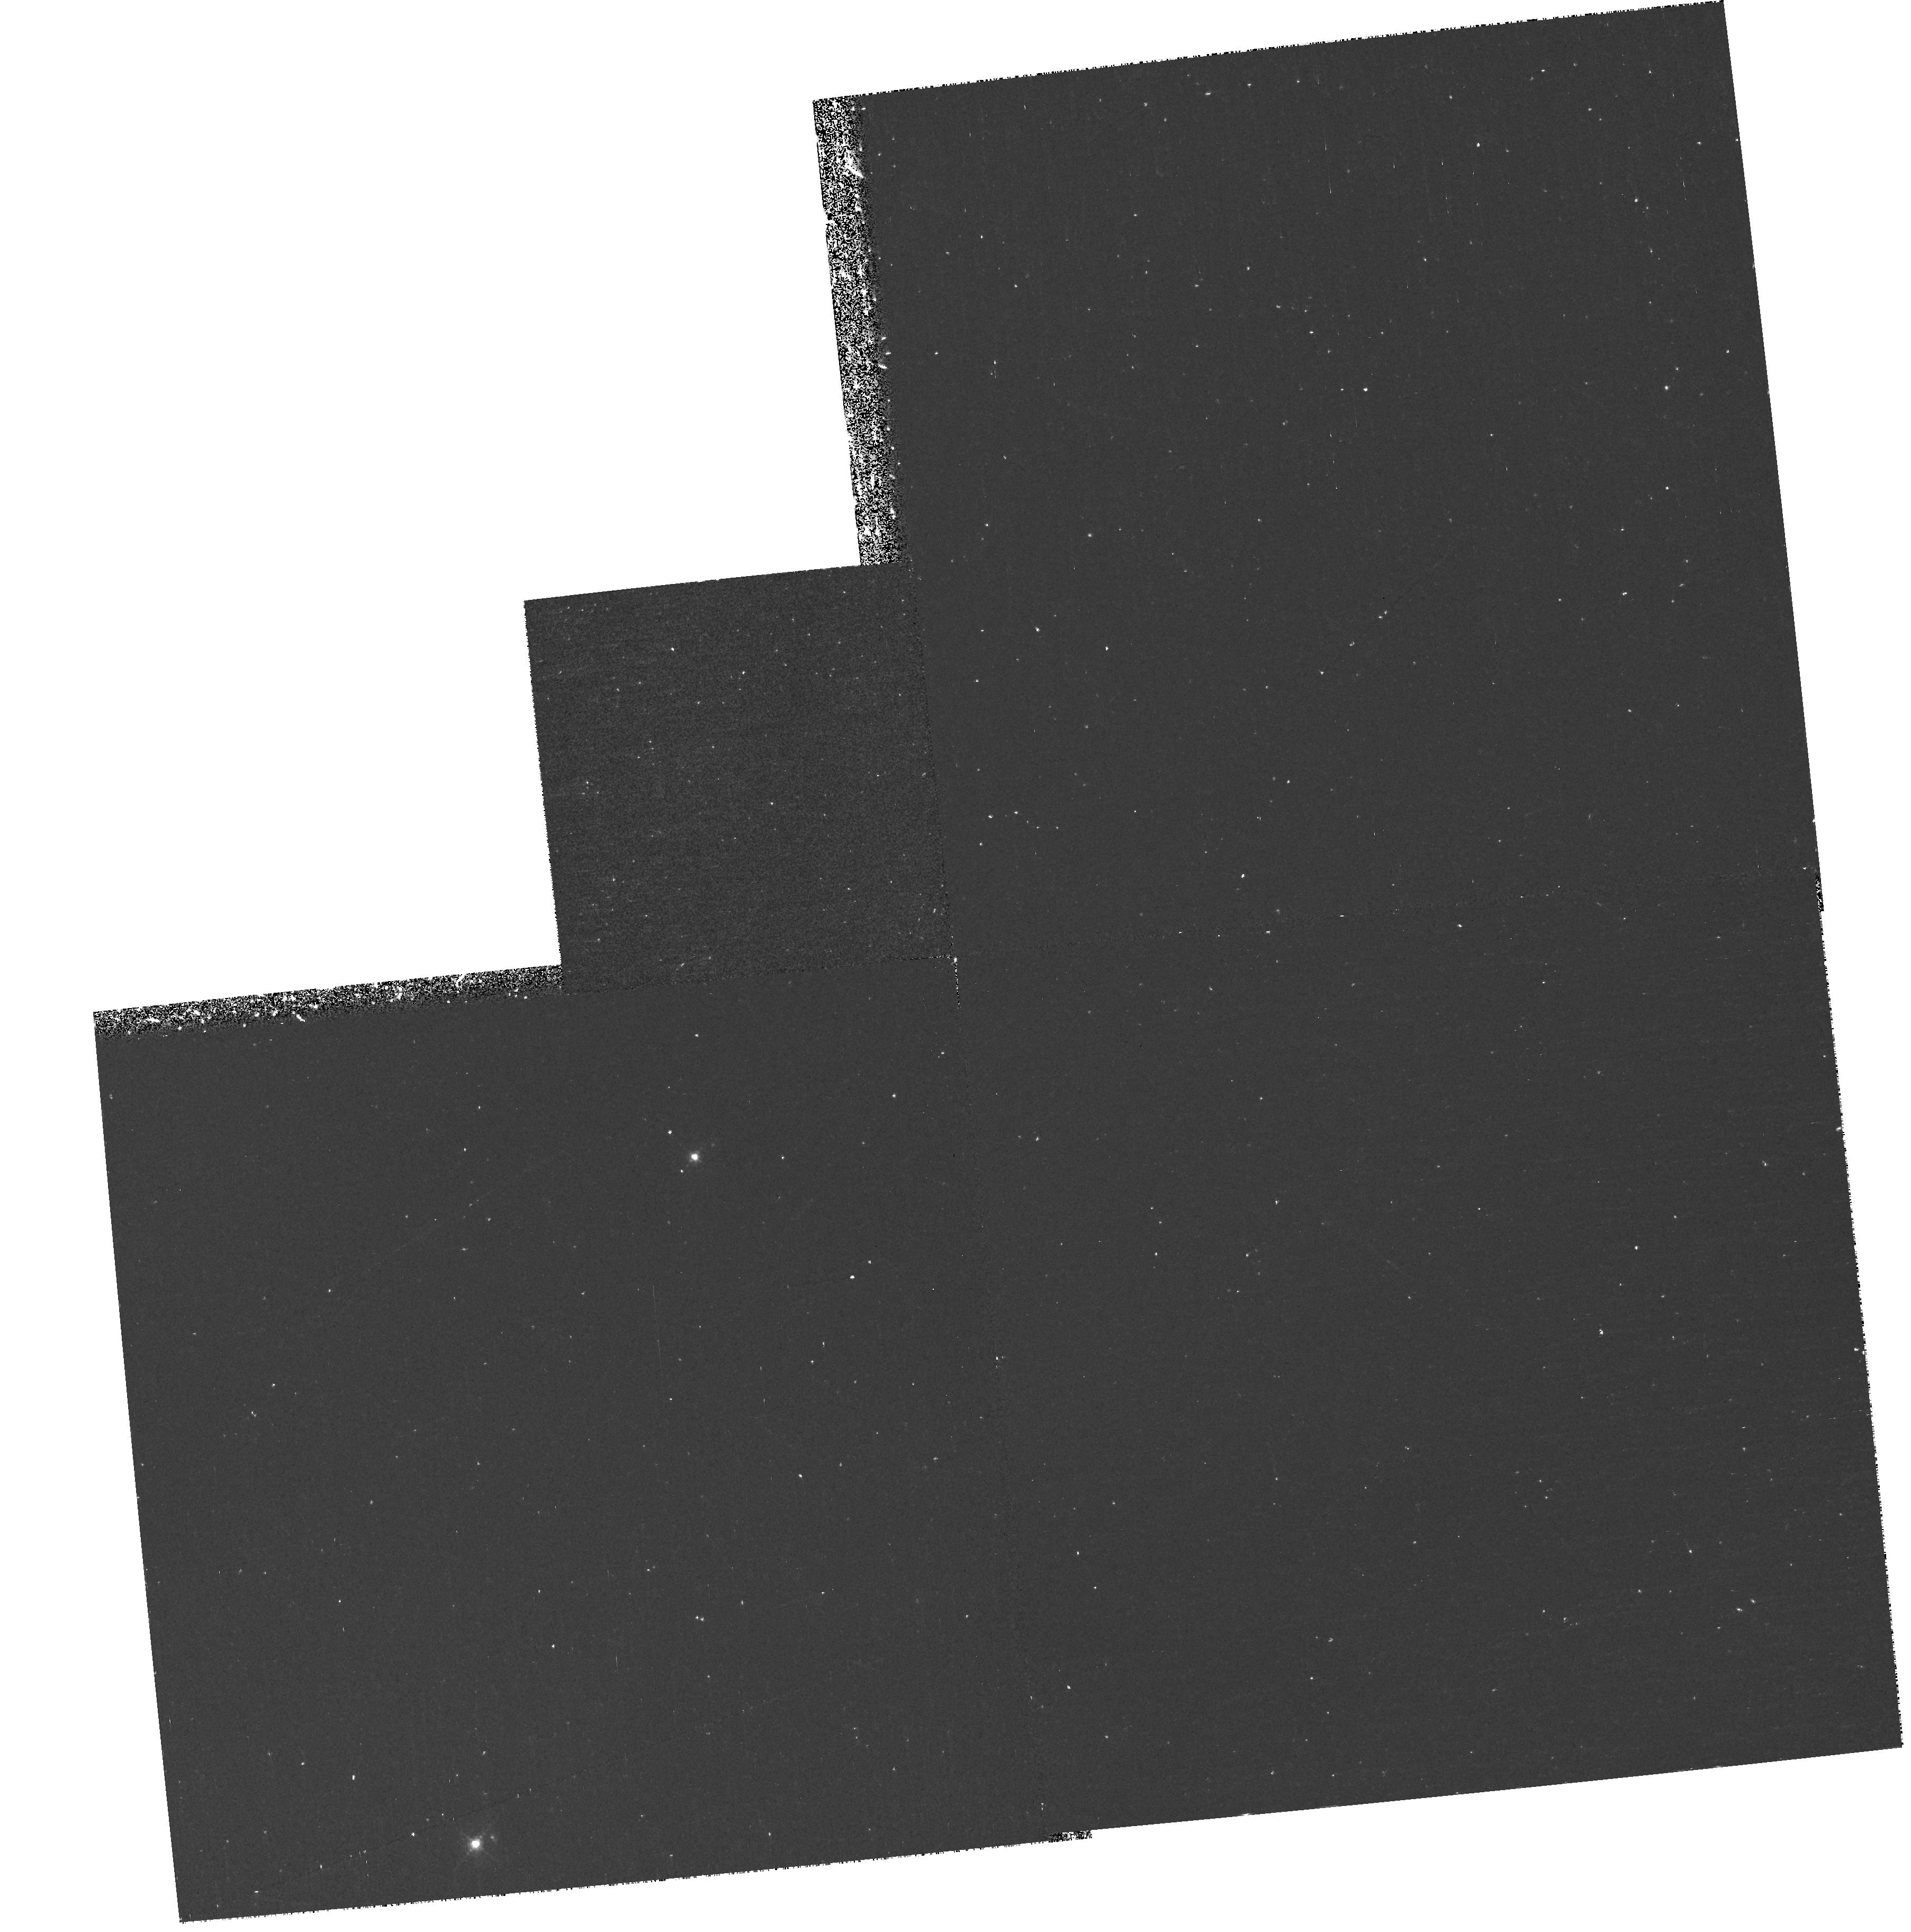
Target: NGC7293-OFFSETD. Instrument: WFPC2/PC. Filter: F502N. Exposure: 37 min. Observation ID: hst_9489_01_wfpc2_pc_f502n_u6l901

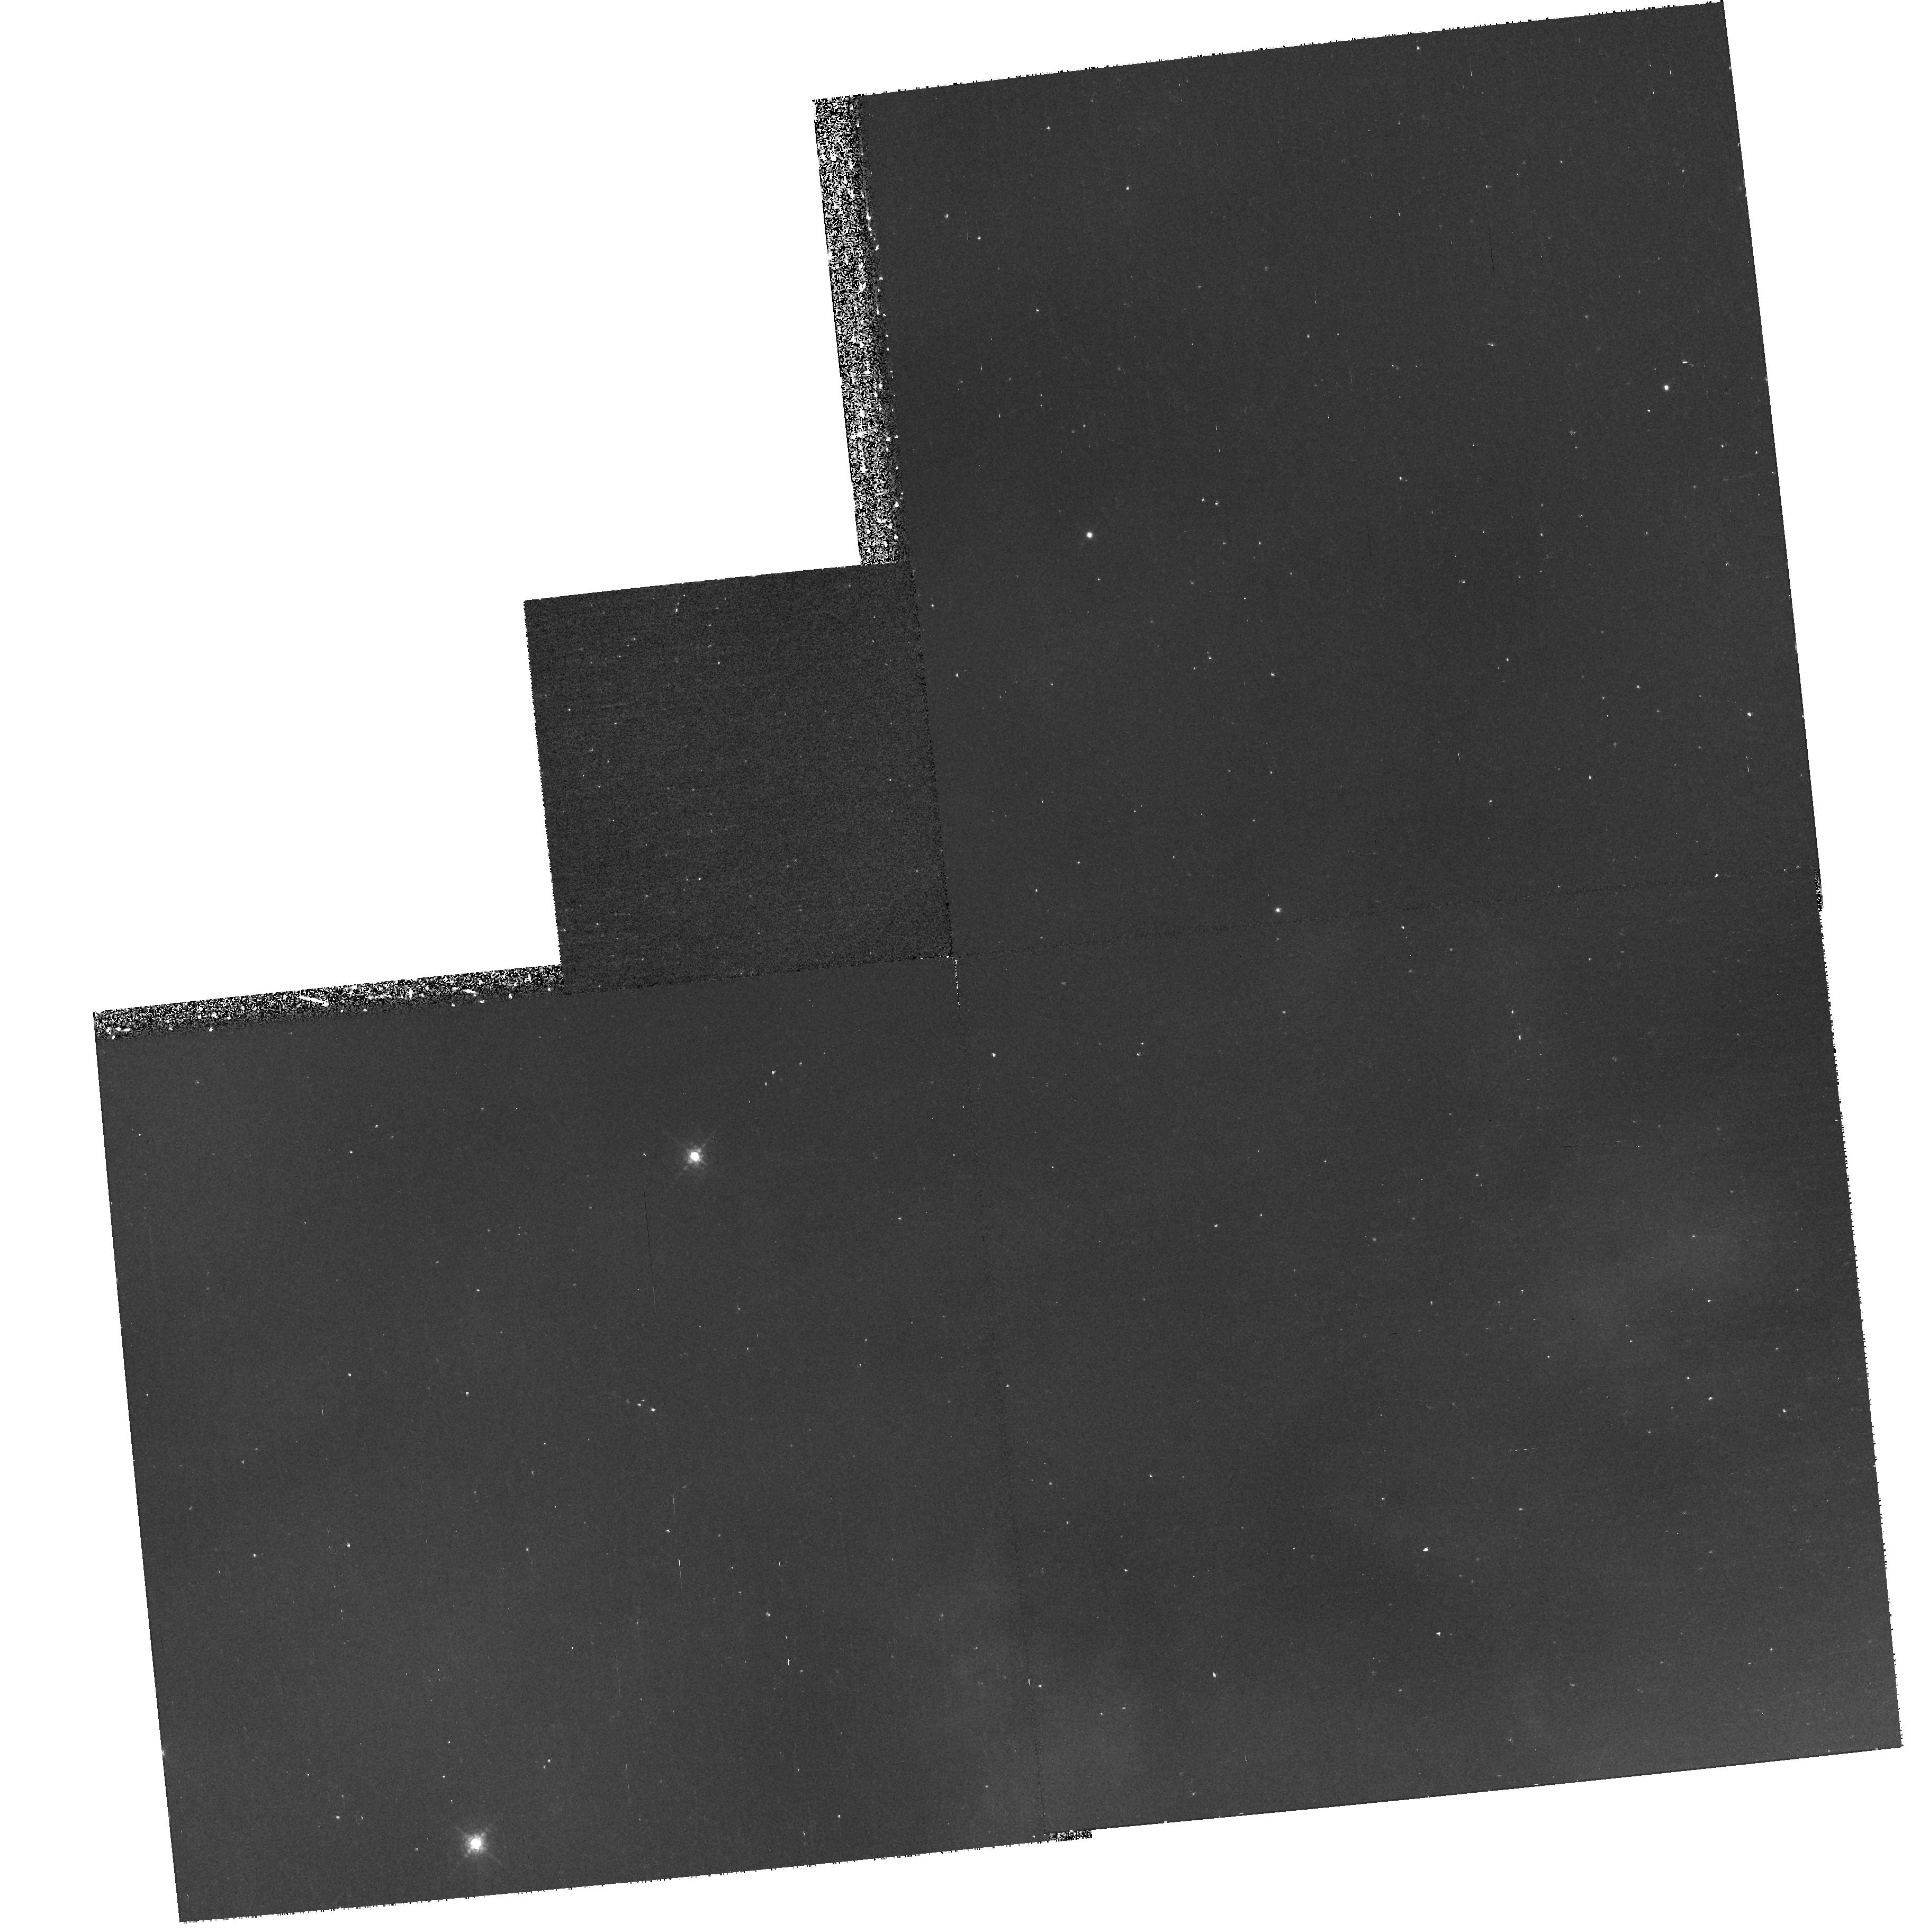
Target: NGC7293-OFFSETD. Instrument: WFPC2/PC. Filter: F658N. Exposure: 37 min. Observation ID: hst_9489_02_wfpc2_pc_f658n_u6l902

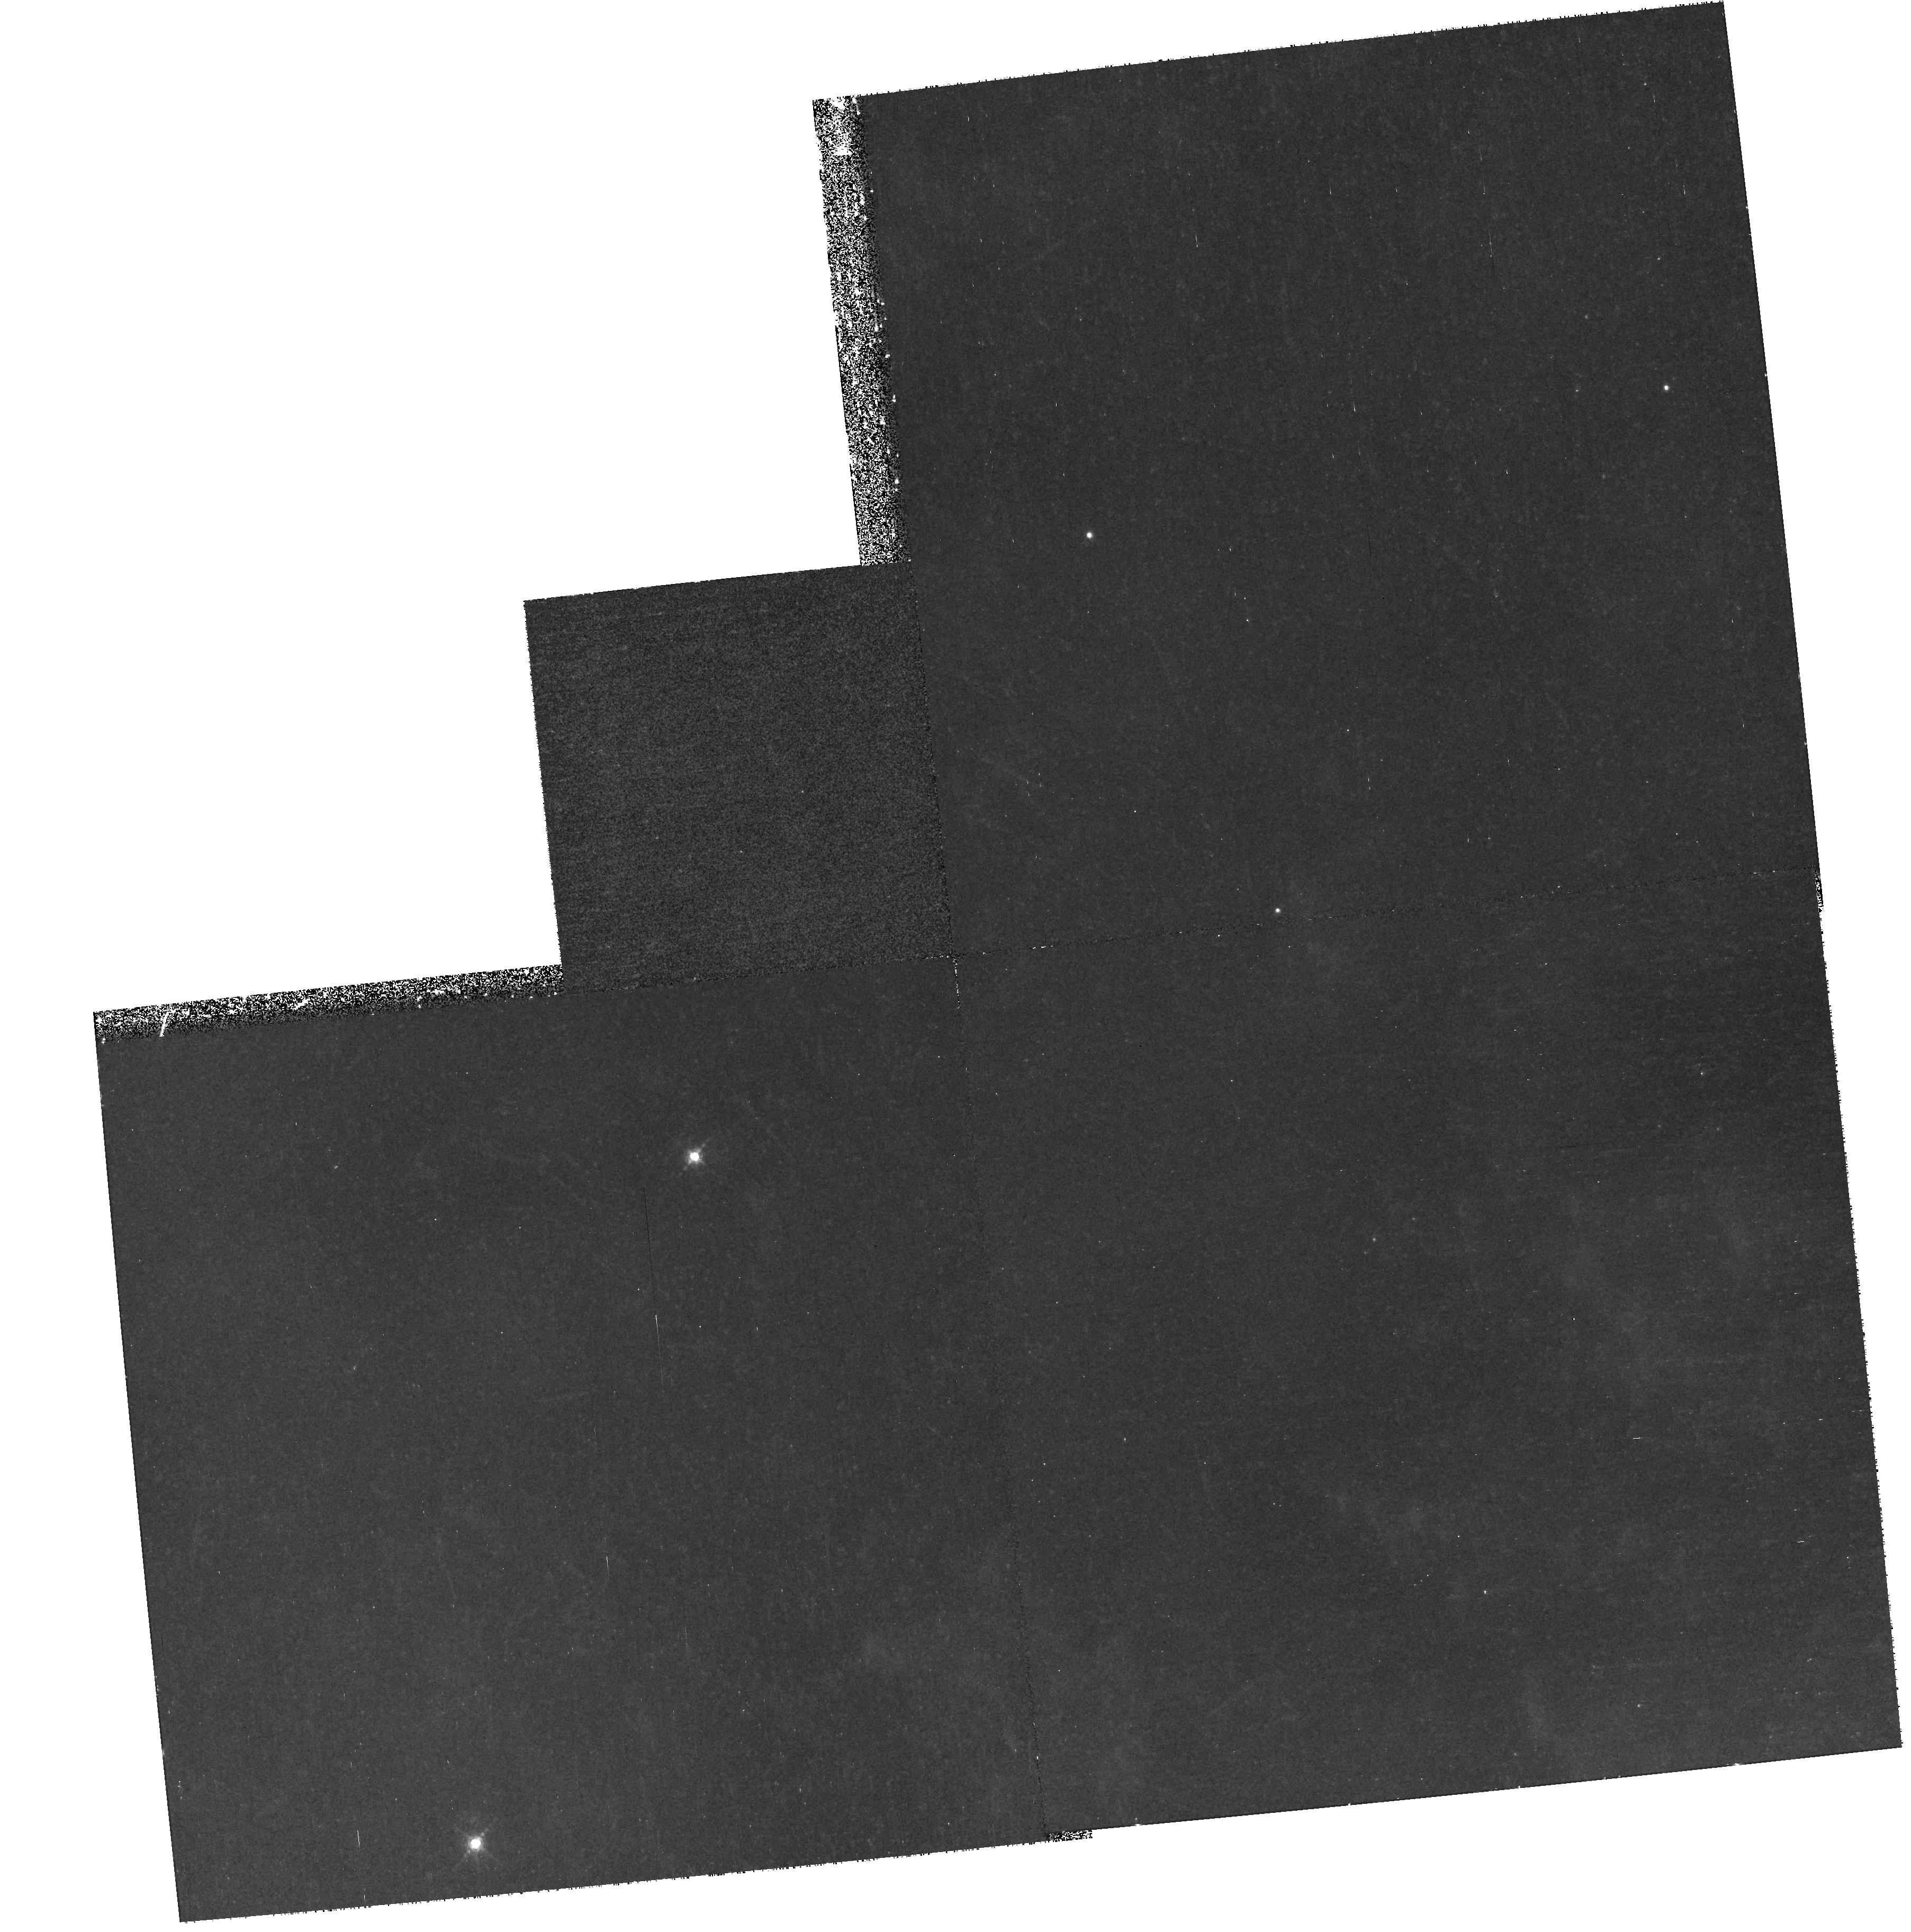
Target: NGC7293-OFFSETD. Instrument: WFPC2/PC. Filter: F656N. Exposure: 57 min. Observation ID: hst_9489_01_wfpc2_pc_f656n_u6l901

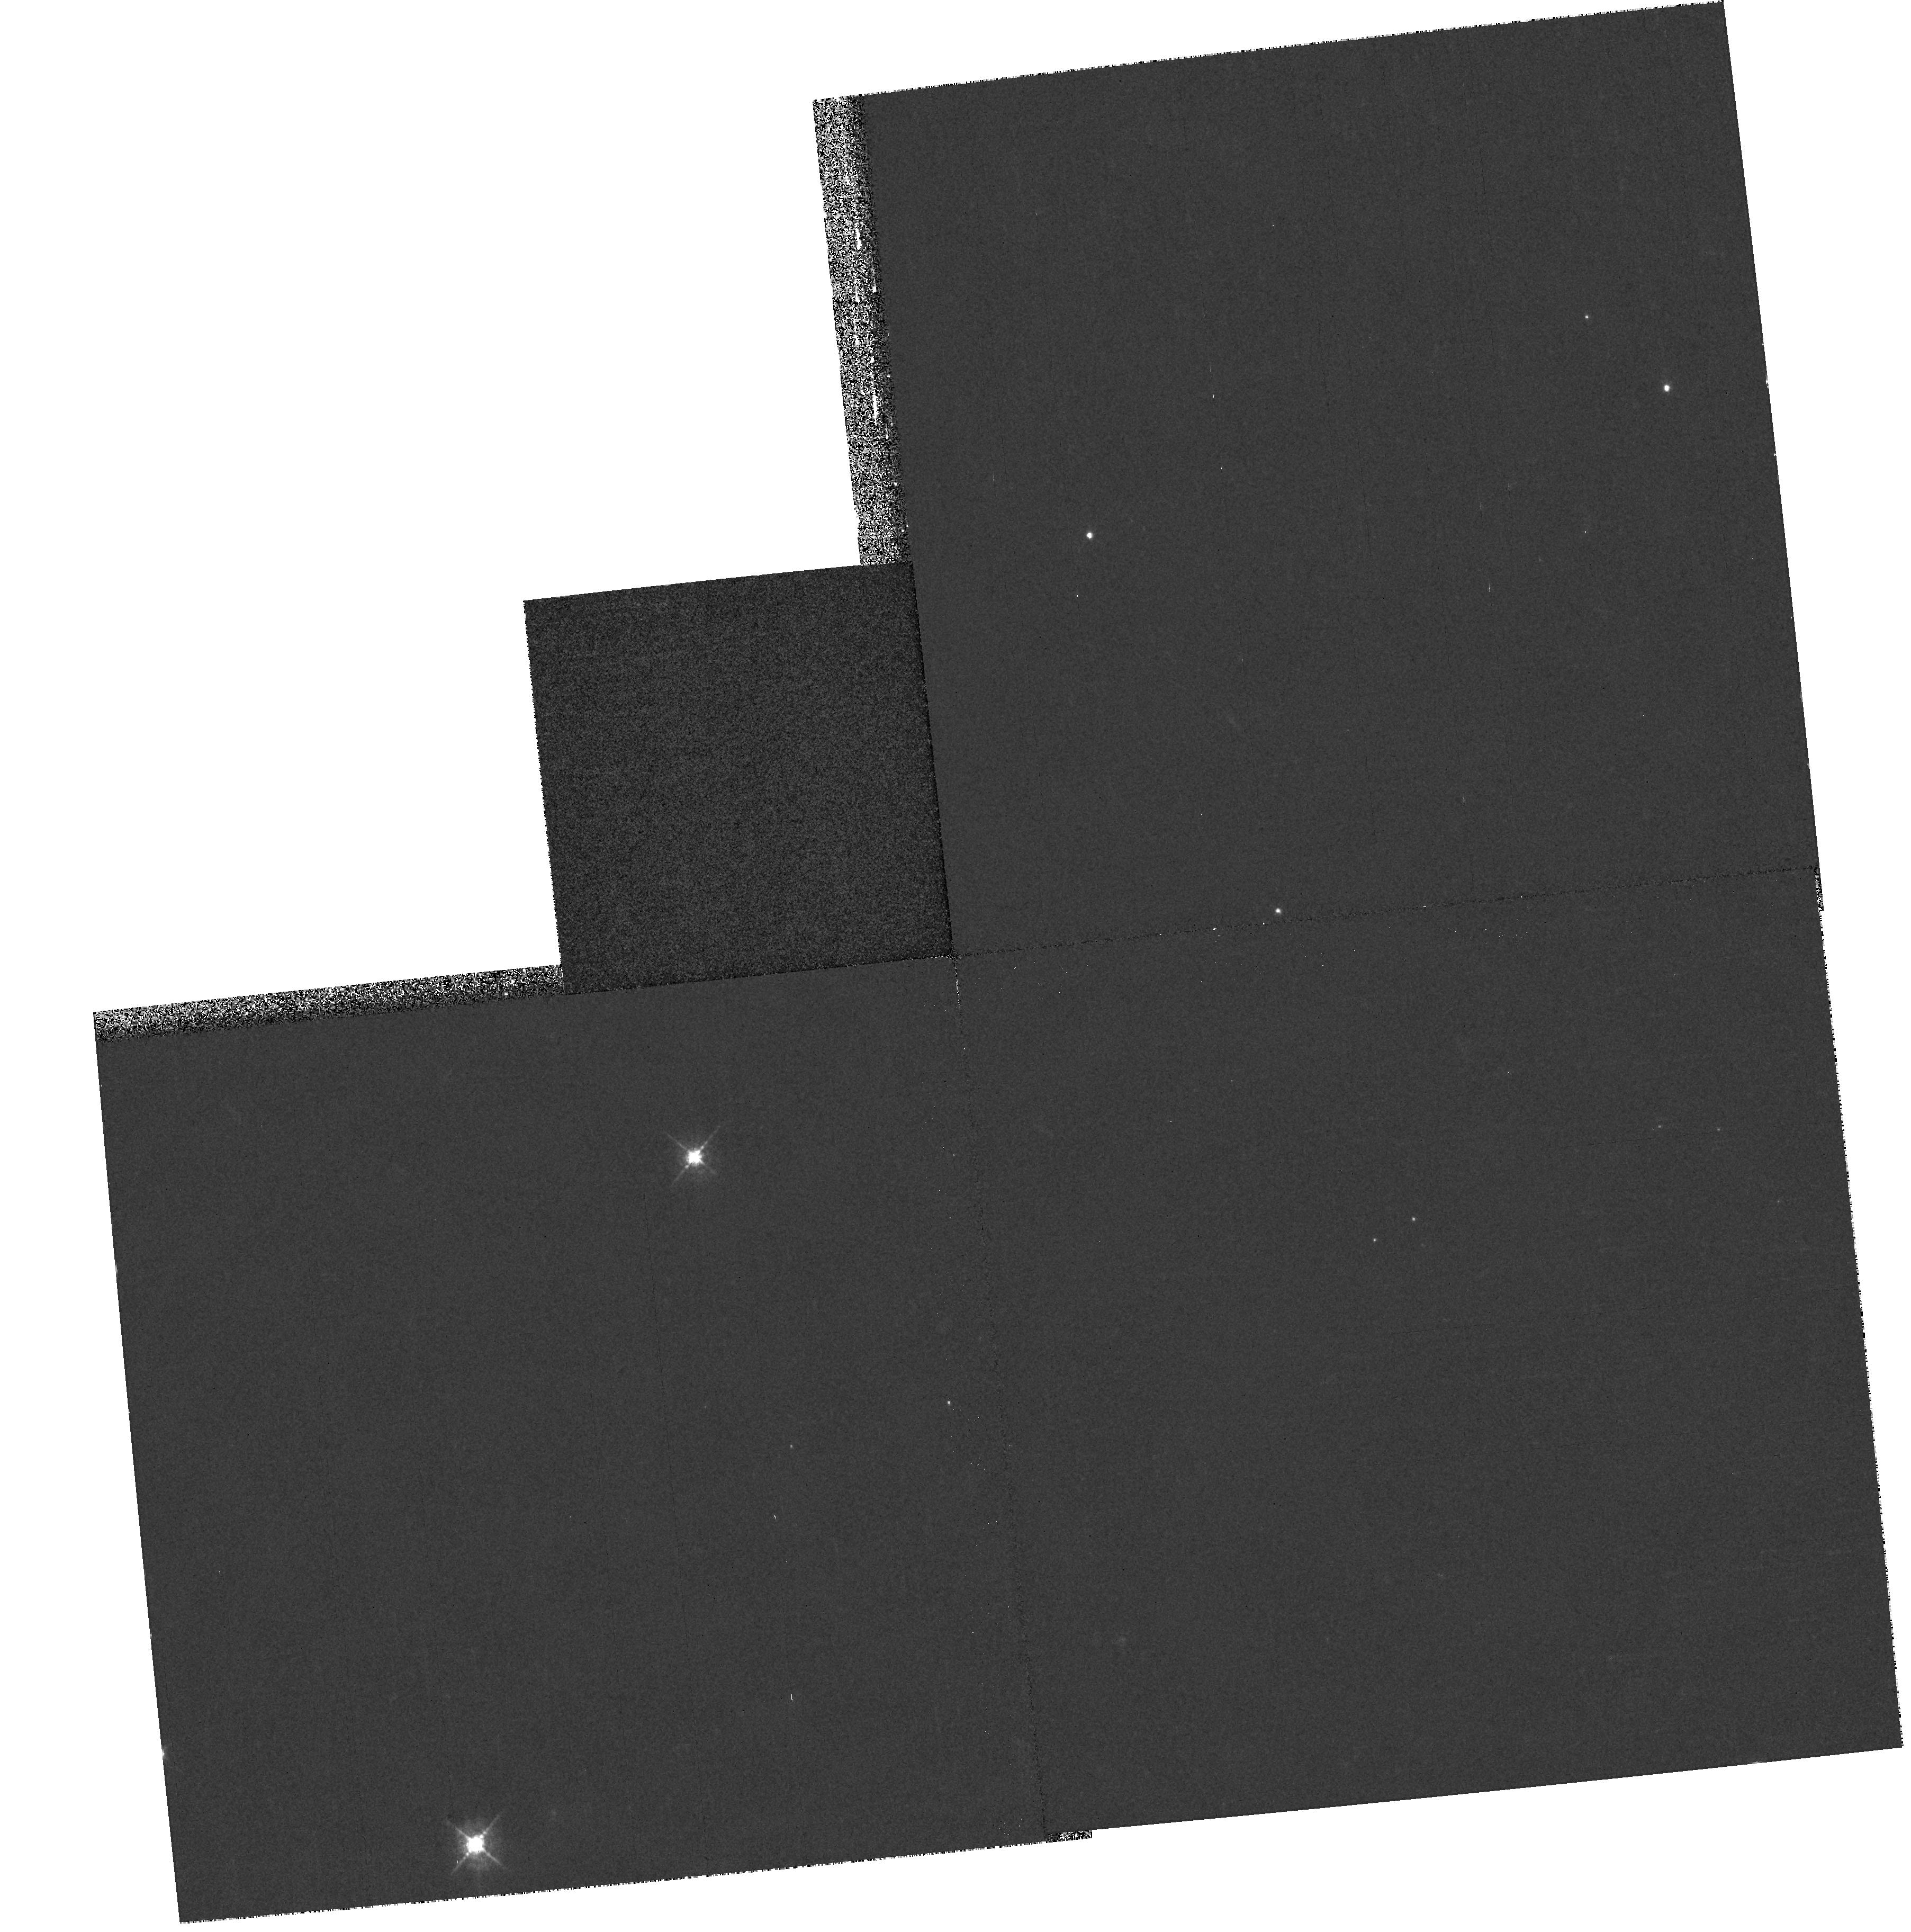
Target: NGC7293-OFFSETD. Instrument: WFPC2/PC. Filter: F547M. Exposure: 5 min. Observation ID: hst_9489_01_wfpc2_pc_f547m_u6l901

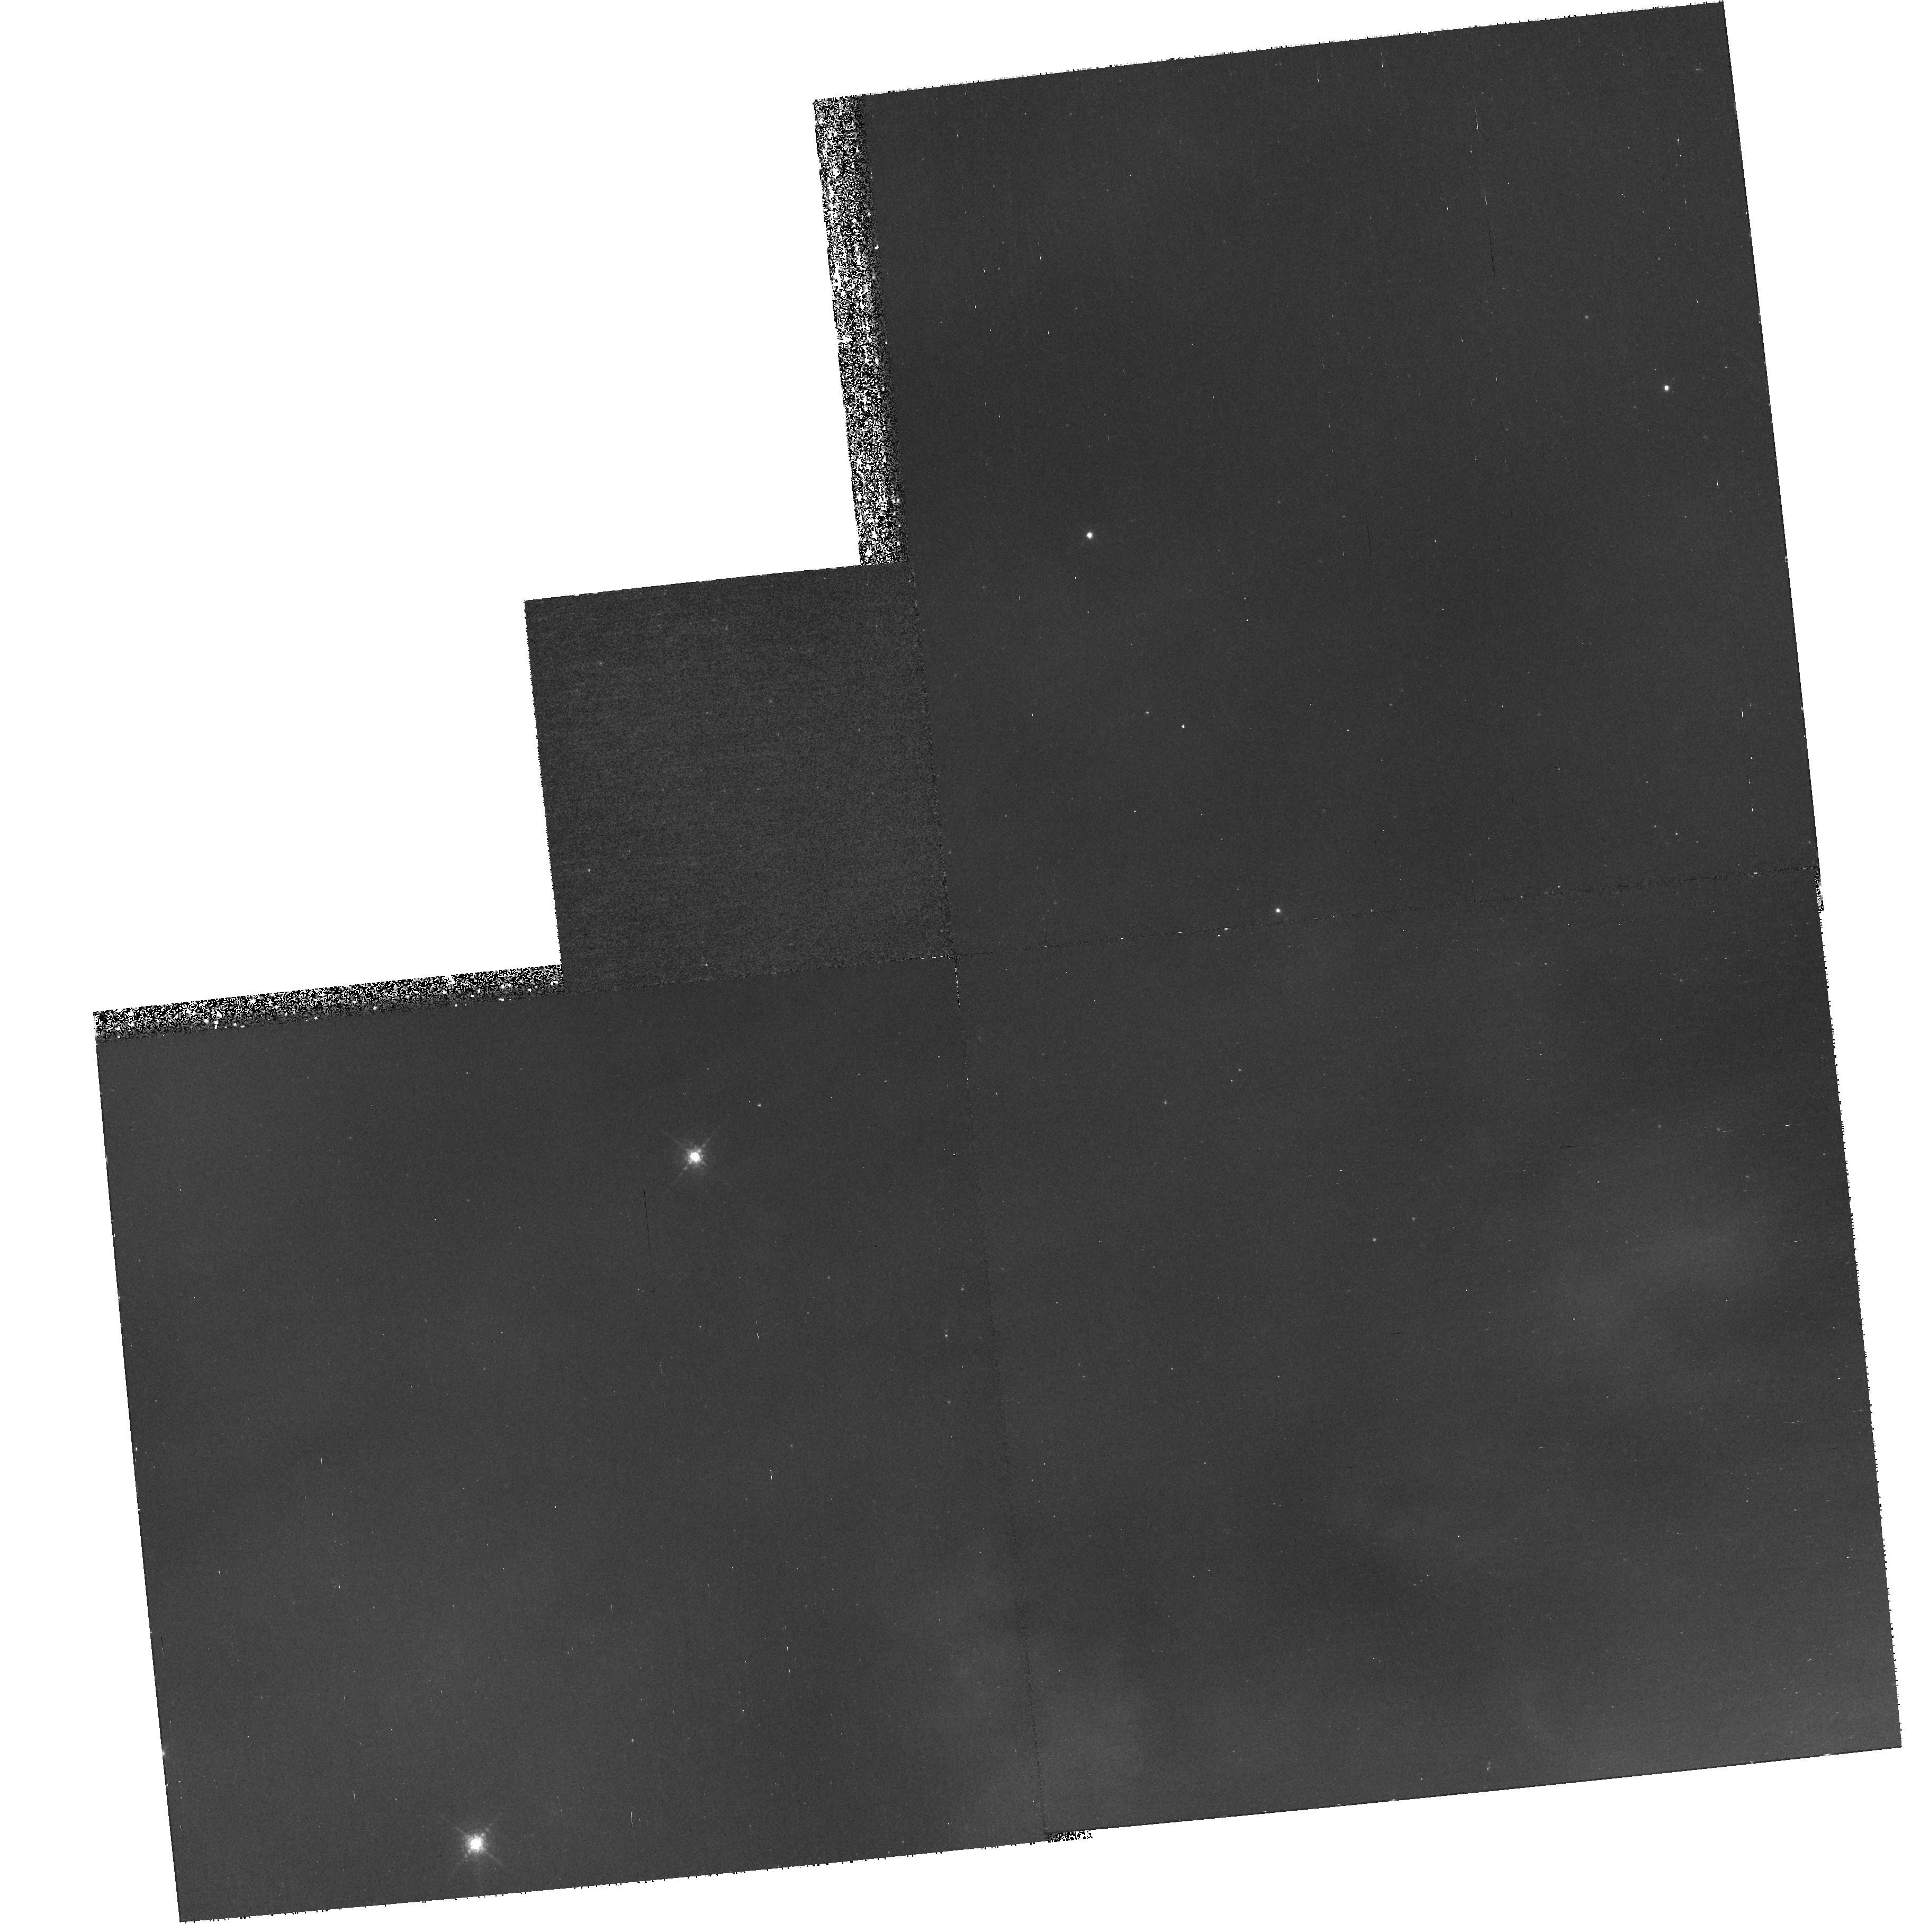
Target: NGC7293-OFFSETD. Instrument: WFPC2/PC. Filter: F658N. Exposure: 1.2 h. Observation ID: hst_9489_01_wfpc2_pc_f658n_u6l901

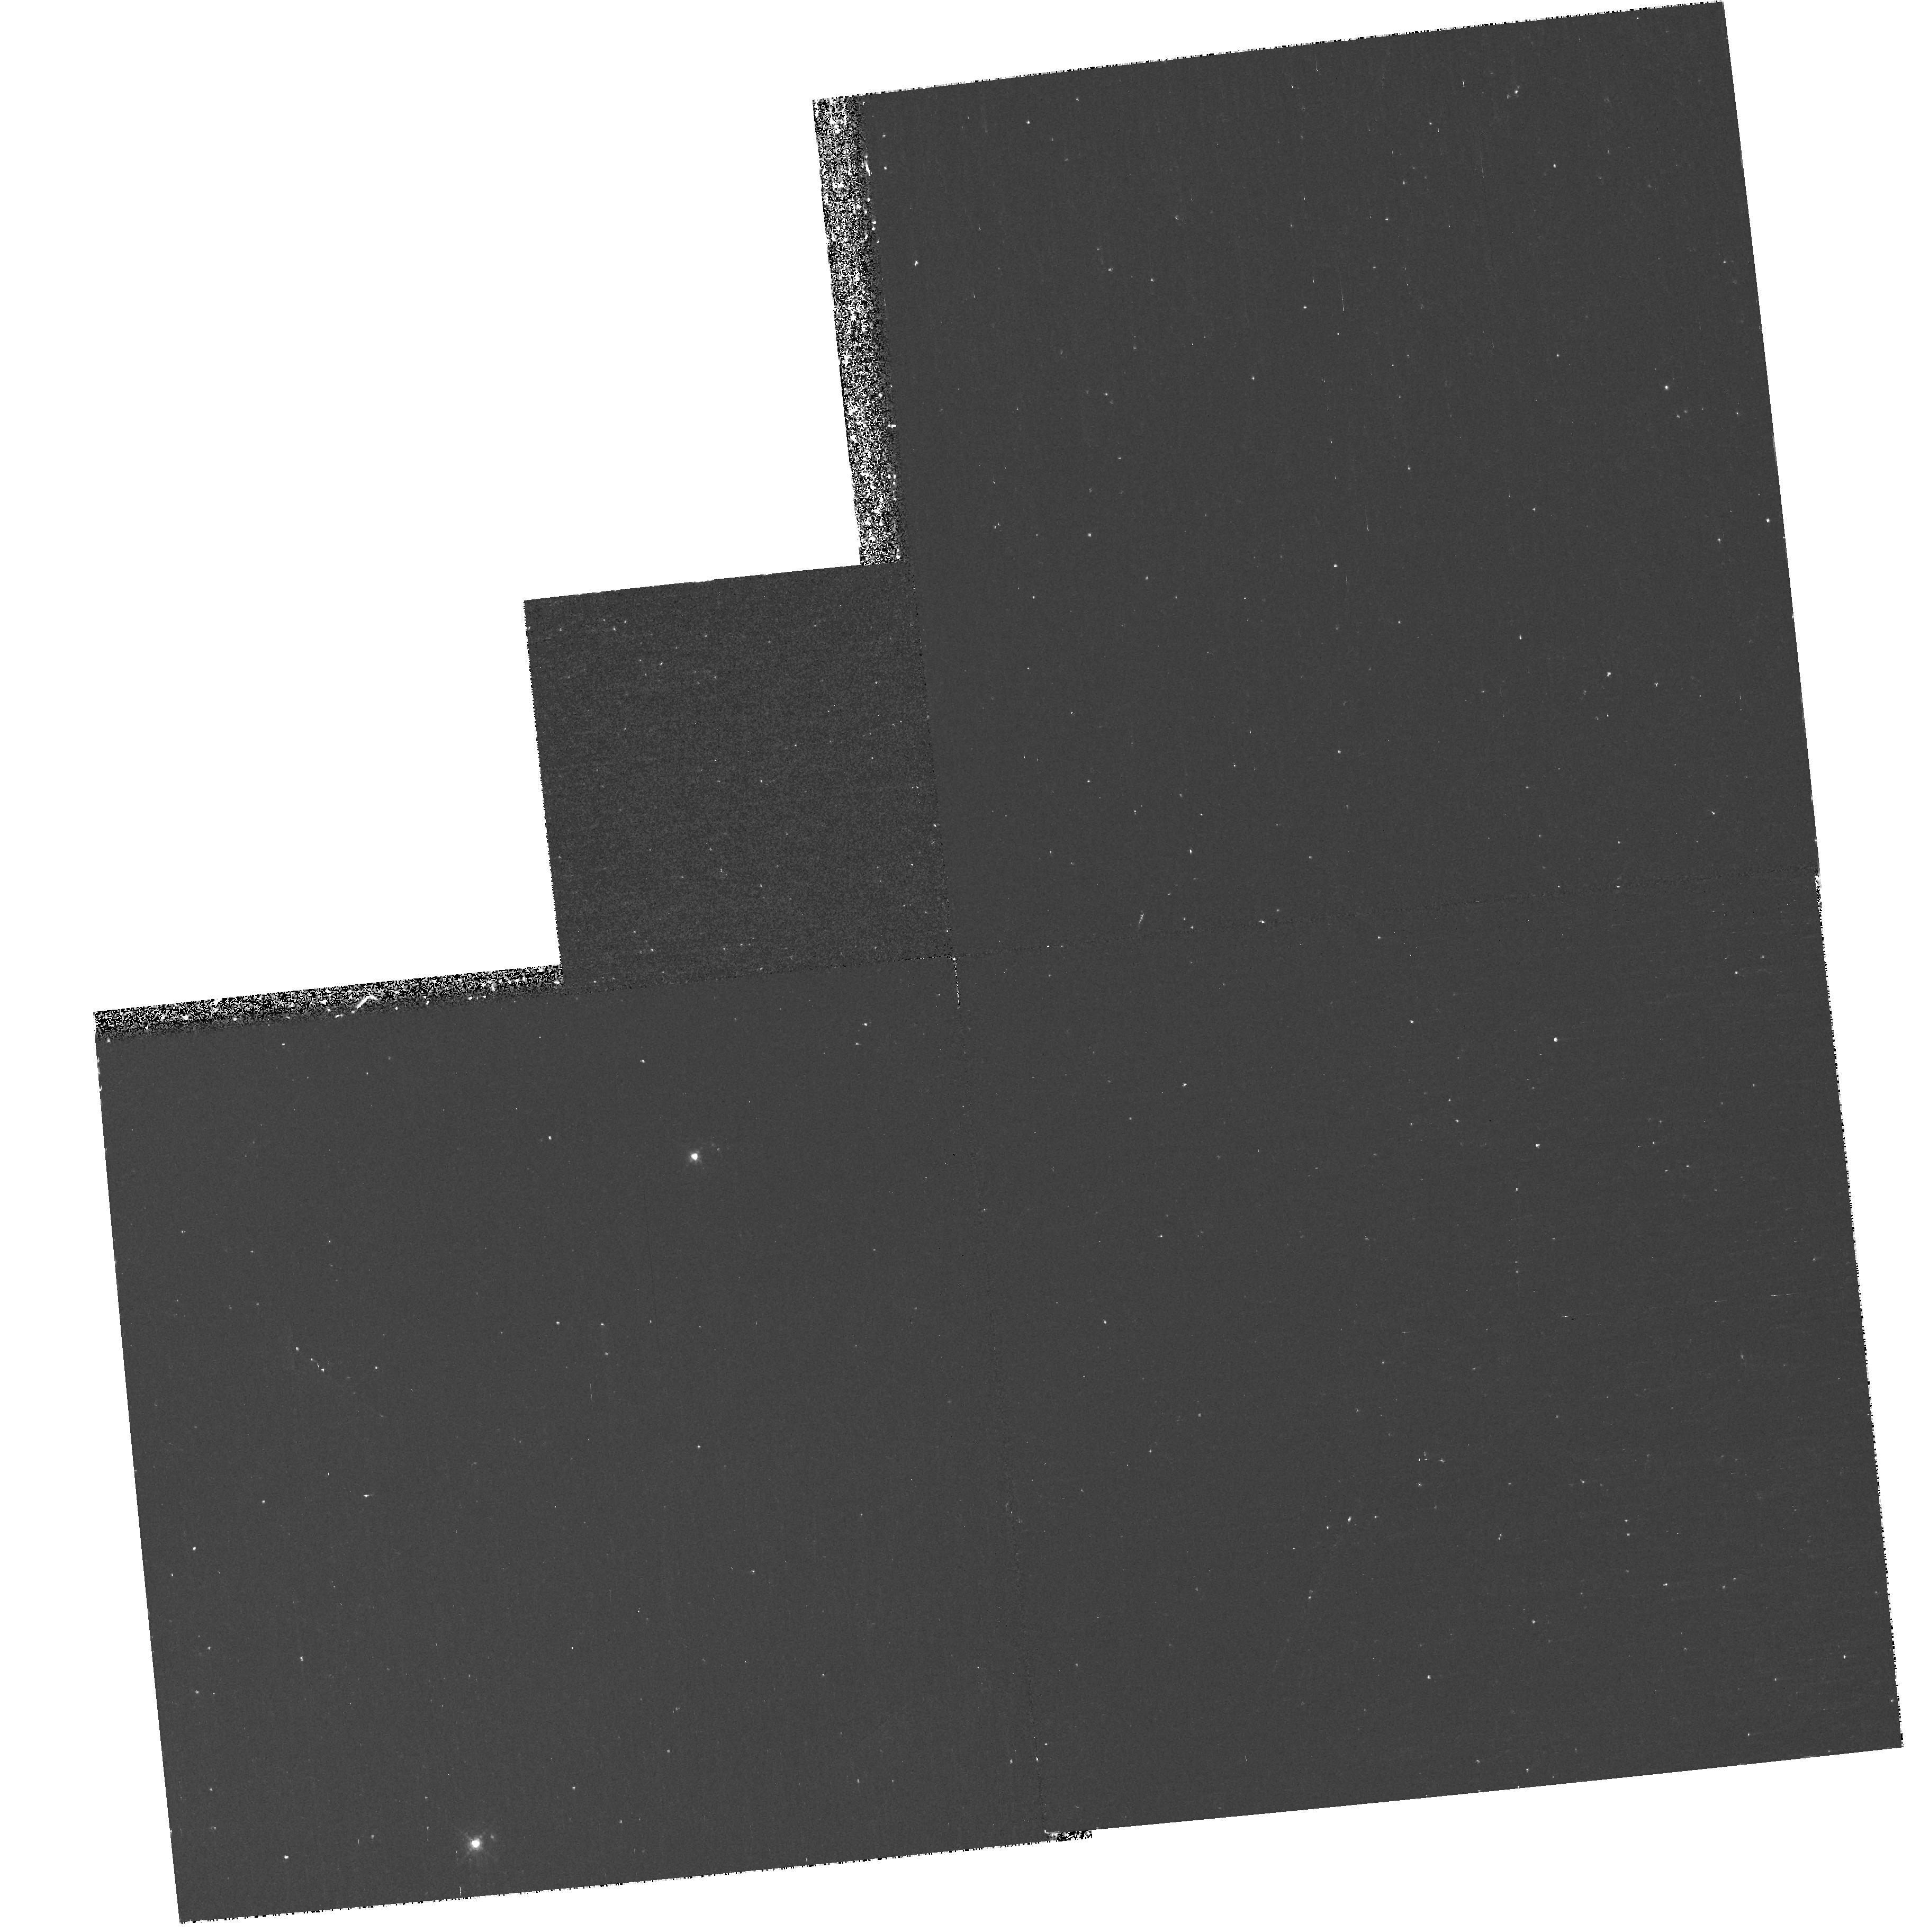
Target: NGC7293-OFFSETD. Instrument: WFPC2/PC. Filter: F502N. Exposure: 30 min. Observation ID: hst_9489_02_wfpc2_pc_f502n_u6l902

Determining the Physical Processes, Origin, and Fate of Cometary Knots in the Helix Nebula (PI: ODell, Charles Robert)

We propose to acquire STIS slitless spectra of a well defined cometary knot in the inner part of the the Helix Nebula while at the same time making WFPC2 and NICMOS H_2 images in the outer parts. This program exploits a unique opportunity to pursue one scientific goal simultaneously with three HST instruments. The primary goal is to determine accurately the structure of the cometary knots in their neutral cores and their ionized zones, thus allowing development of models that can predict their future in terms of dissipation (or not) as they enter the ISM. The STIS spectra will detail the ionized structure of an inner knot, the NICMOS H_2 will supplement WFPC2 dust extinction information in detailing the structure of the neutral cores, and the WFPC2 observations will determine the general characteristics in the outer regions, thus allowing us to establish how they originate. Only the HST has sufficient spatial resolution to undertake this project. Understanding these cometary knots is essential for understanding the process of recycling material into the ISM for they contain about half of all the material being inserted by planetary nebulae.